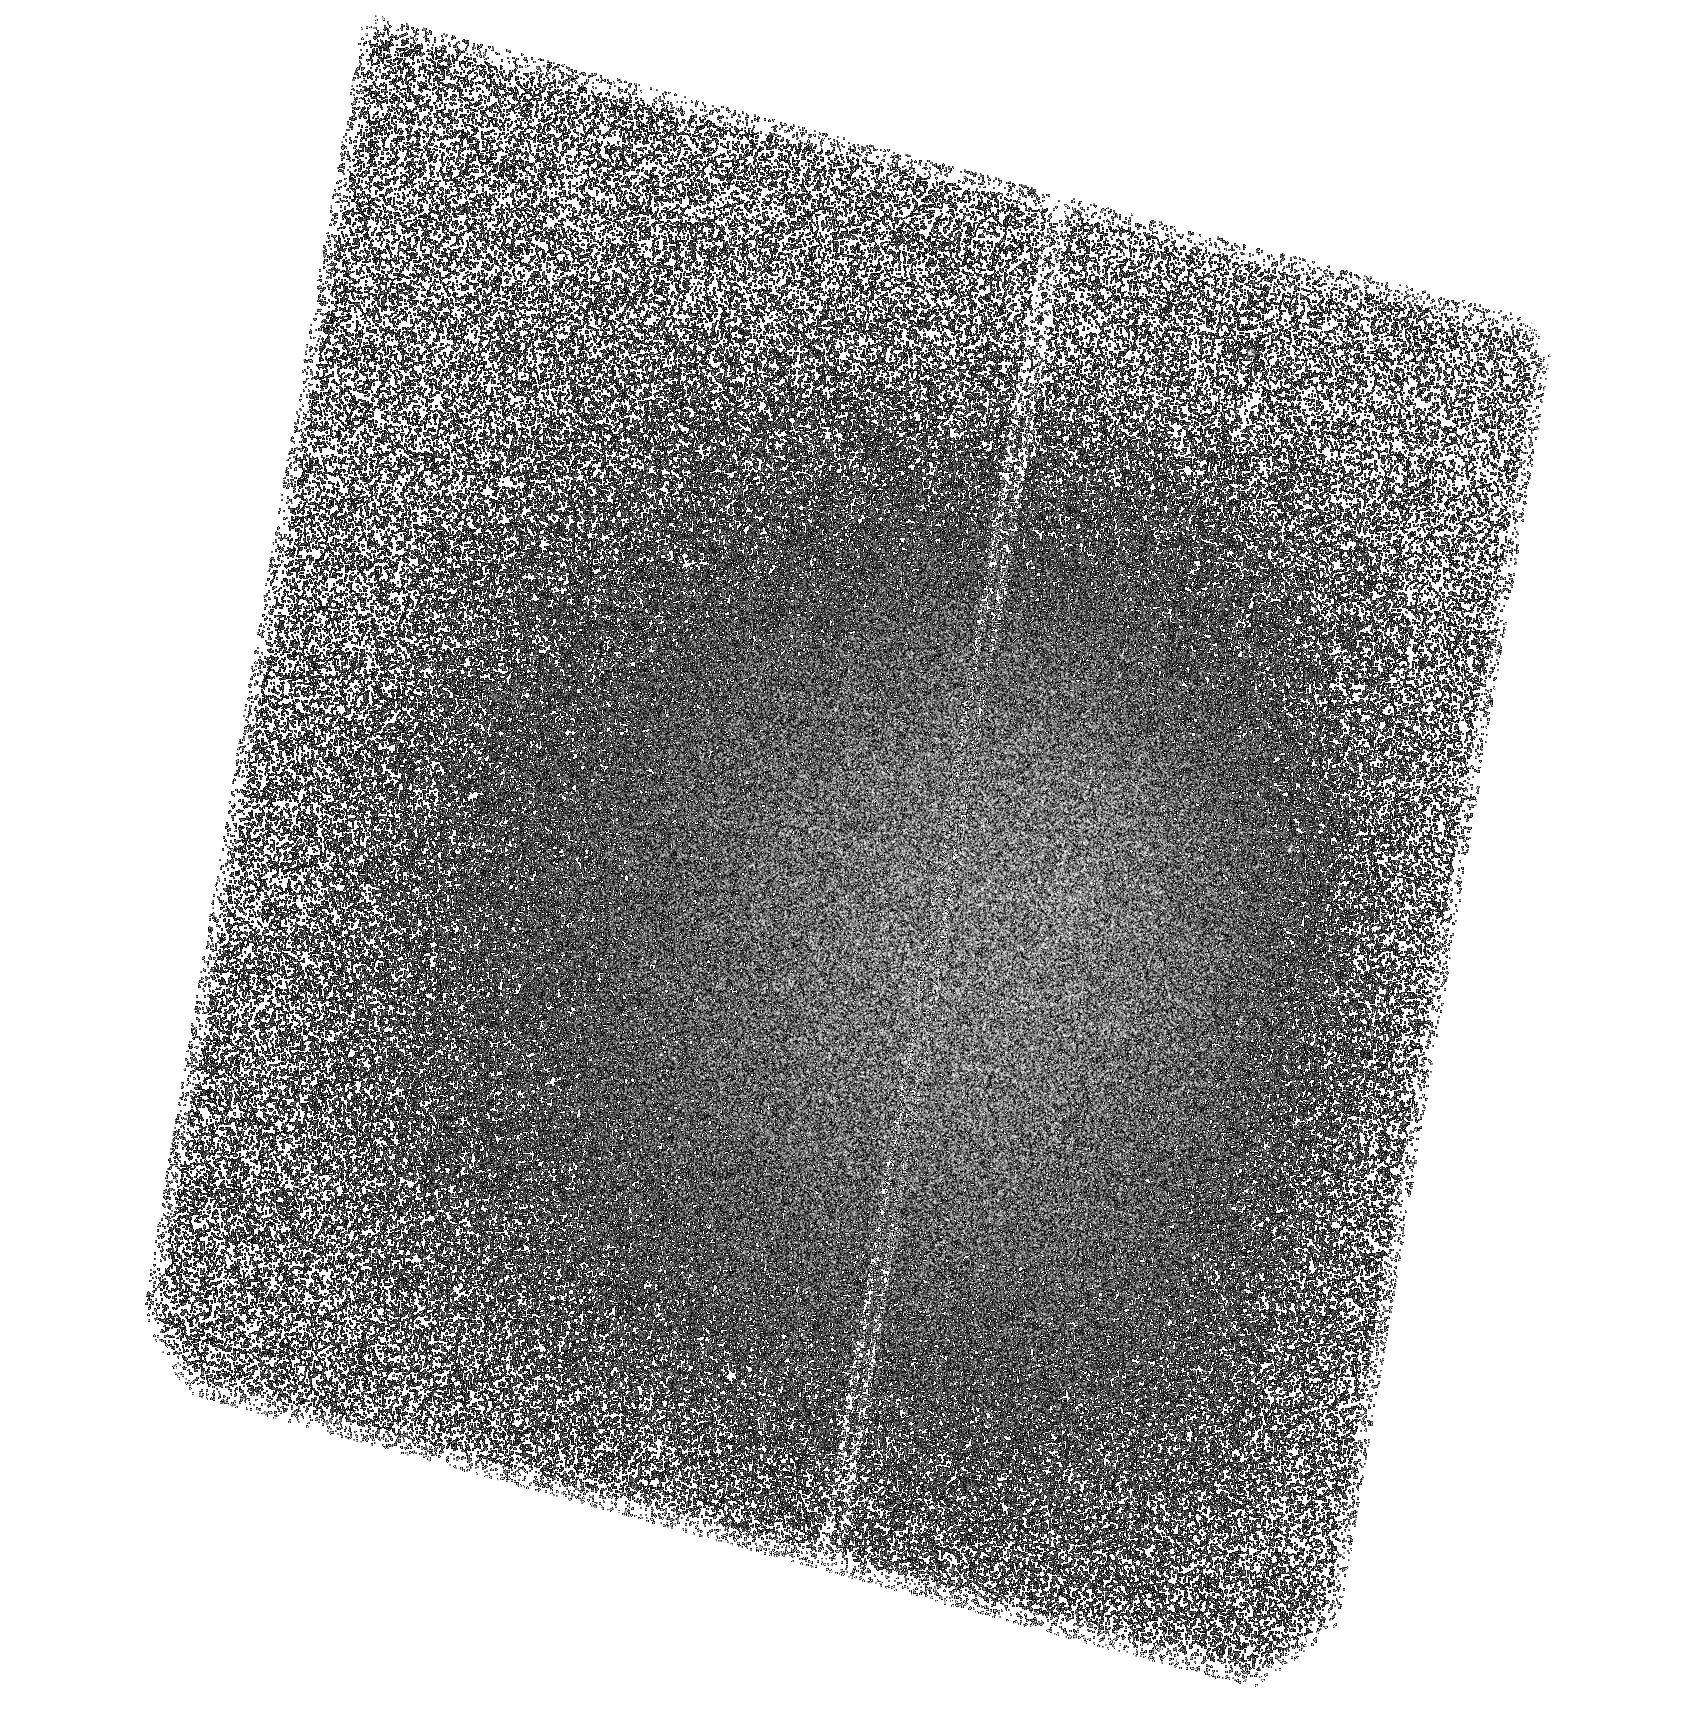
Target: HDFN-SBC-POS13
Instrument: ACS/SBC
Filter: F150LP
Exposure: 2.8 h
Observation ID: hst_9478_13_acs_sbc_f150lp_j8fd13

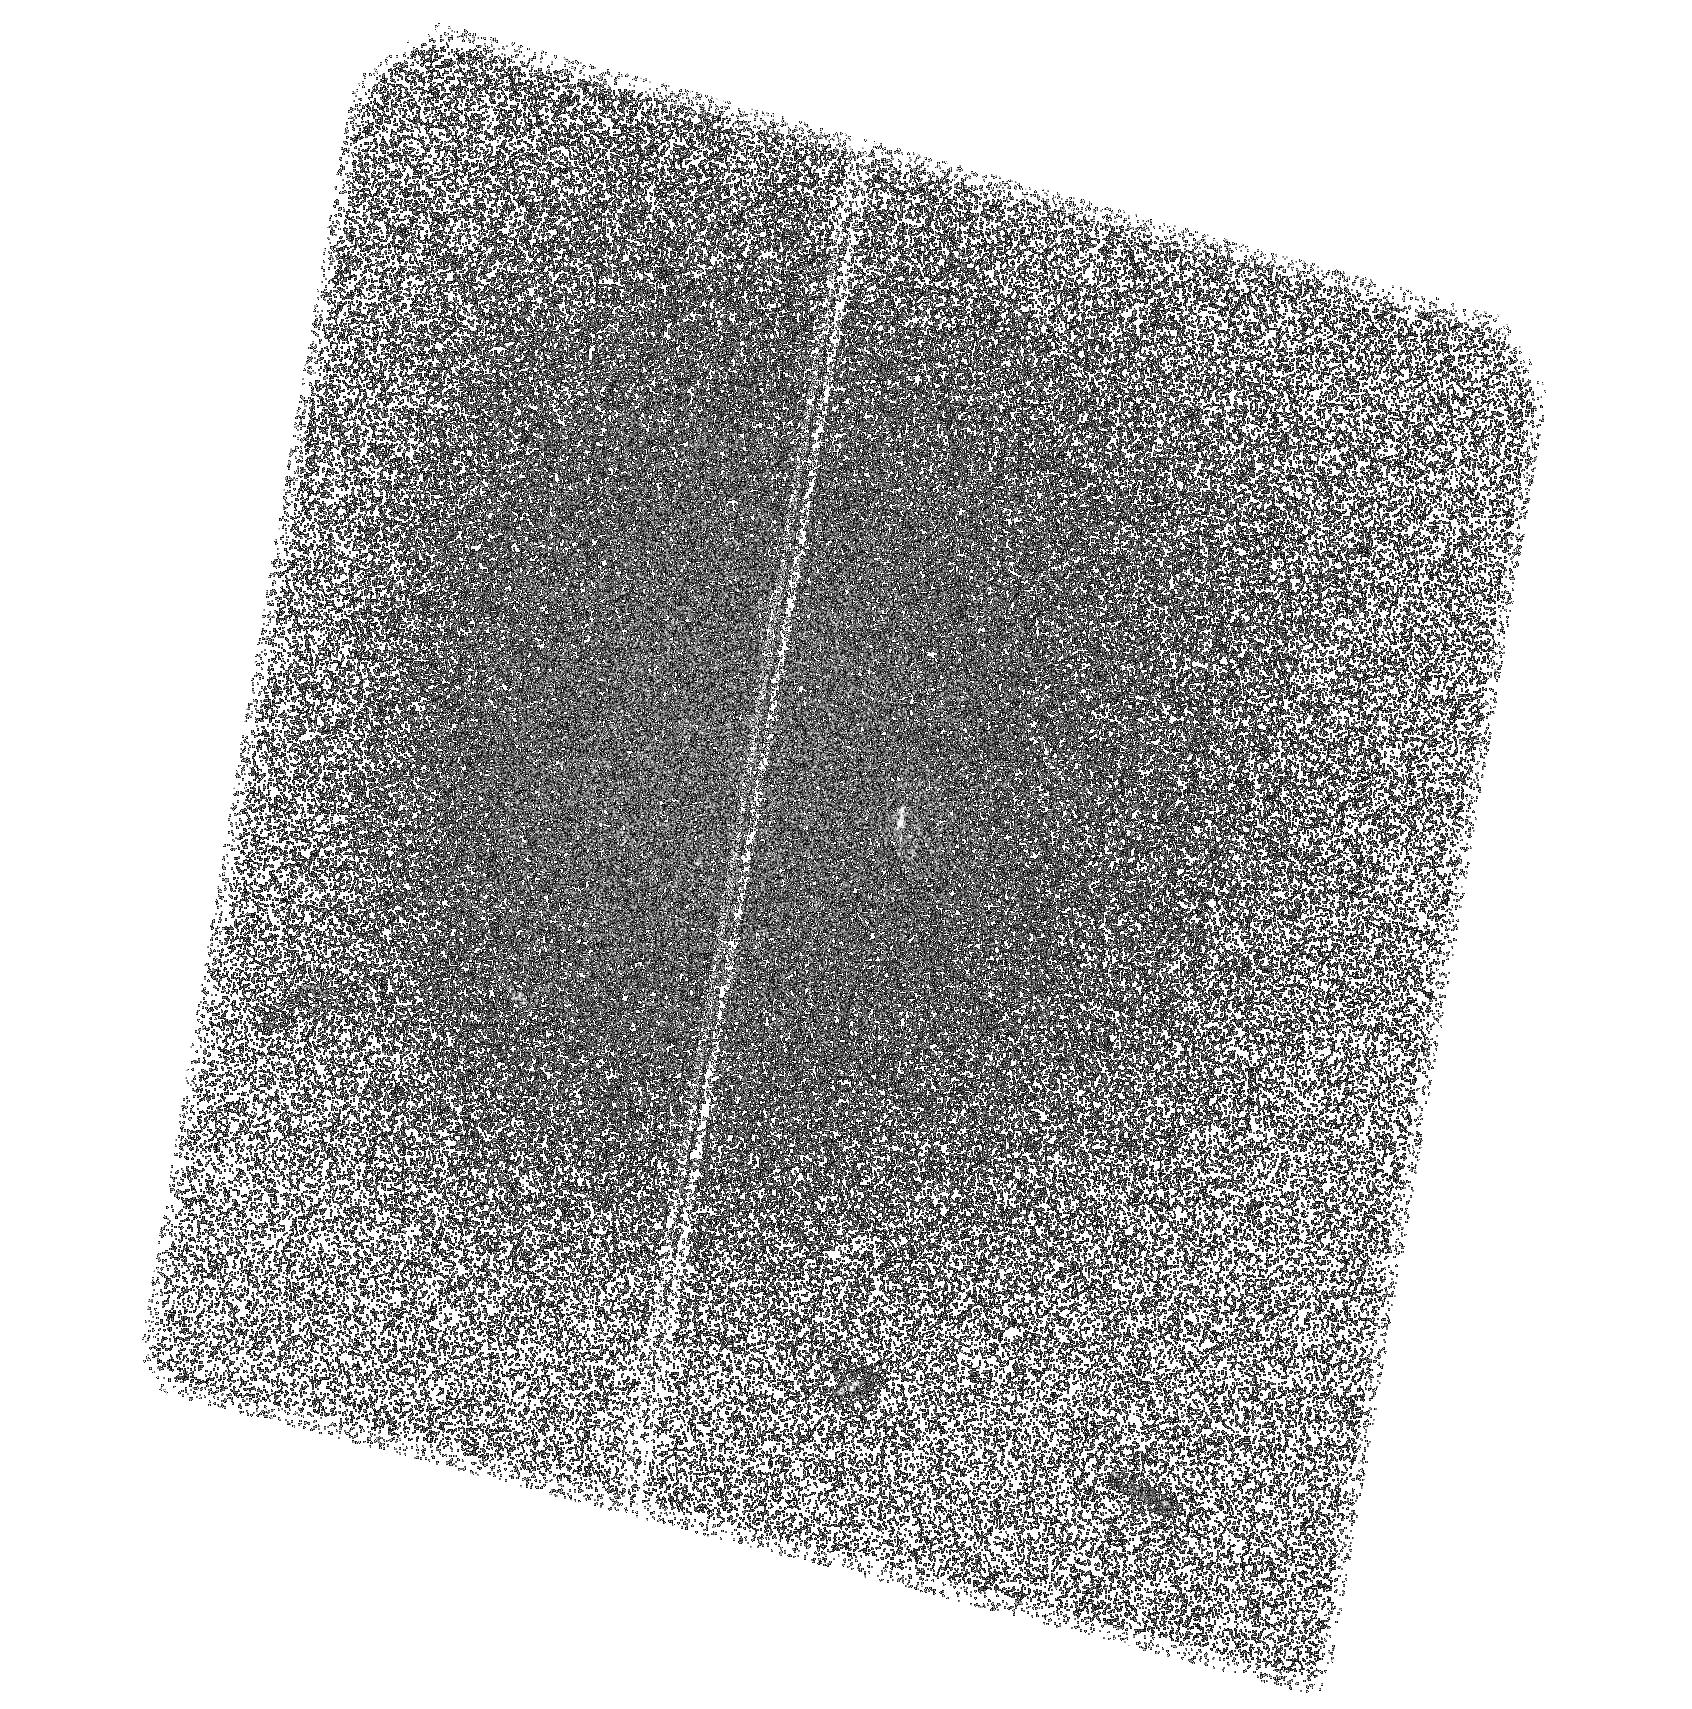
Target: HDFN-SBC-POS6
Instrument: ACS/SBC
Filter: F150LP
Exposure: 2.8 h
Observation ID: hst_9478_06_acs_sbc_f150lp_j8fd06

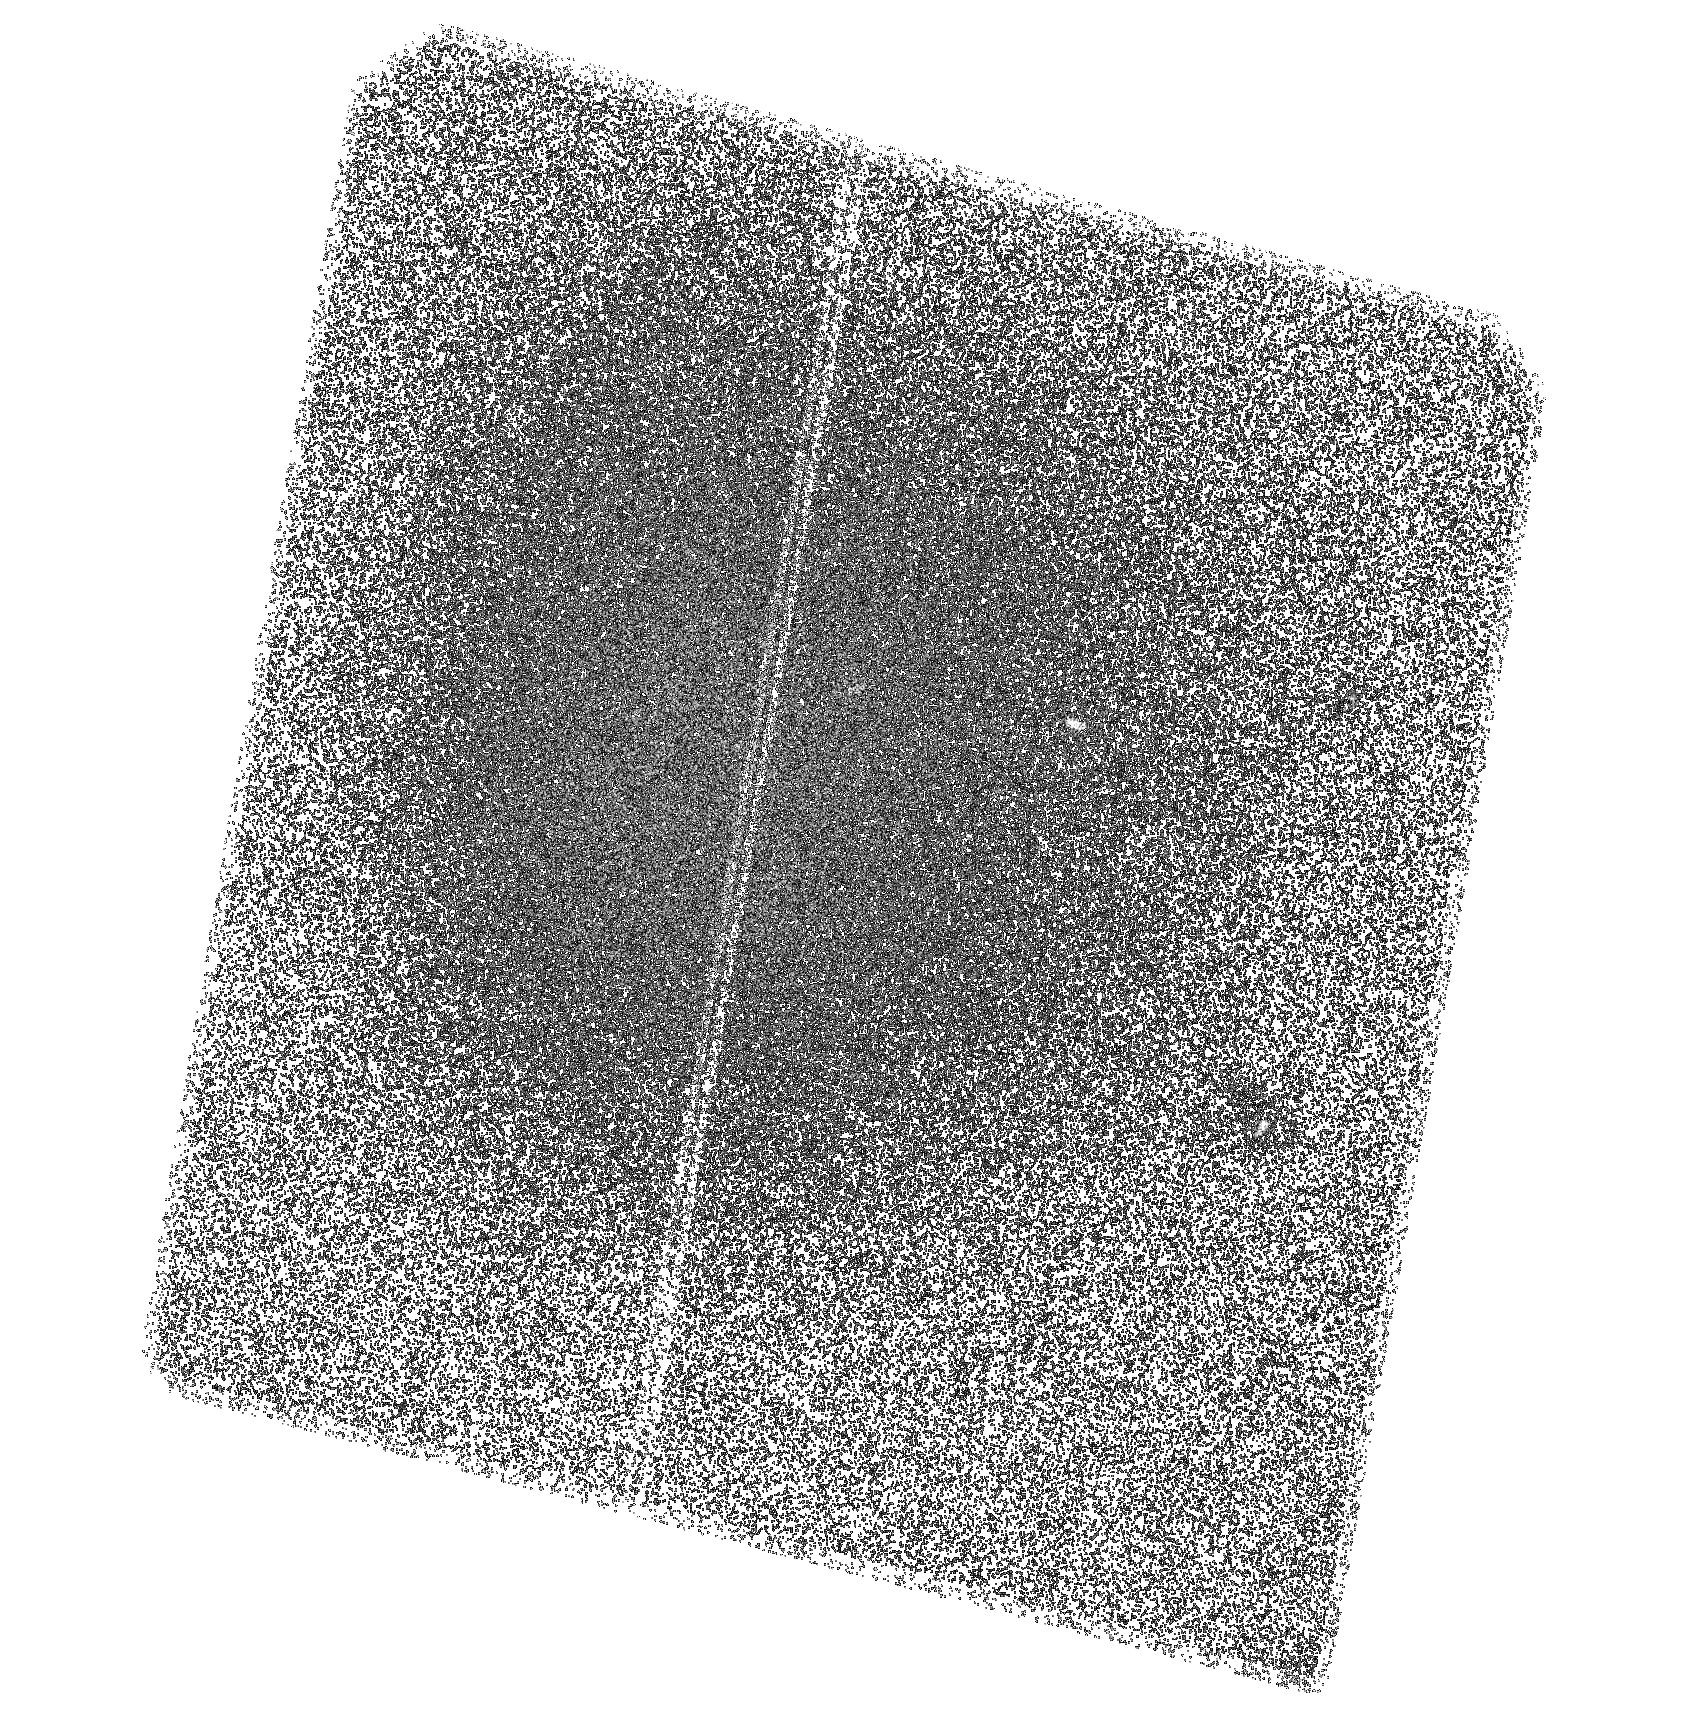
Target: HDFN-SBC-POS2
Instrument: ACS/SBC
Filter: F150LP
Exposure: 2.8 h
Observation ID: hst_9478_02_acs_sbc_f150lp_j8fd02

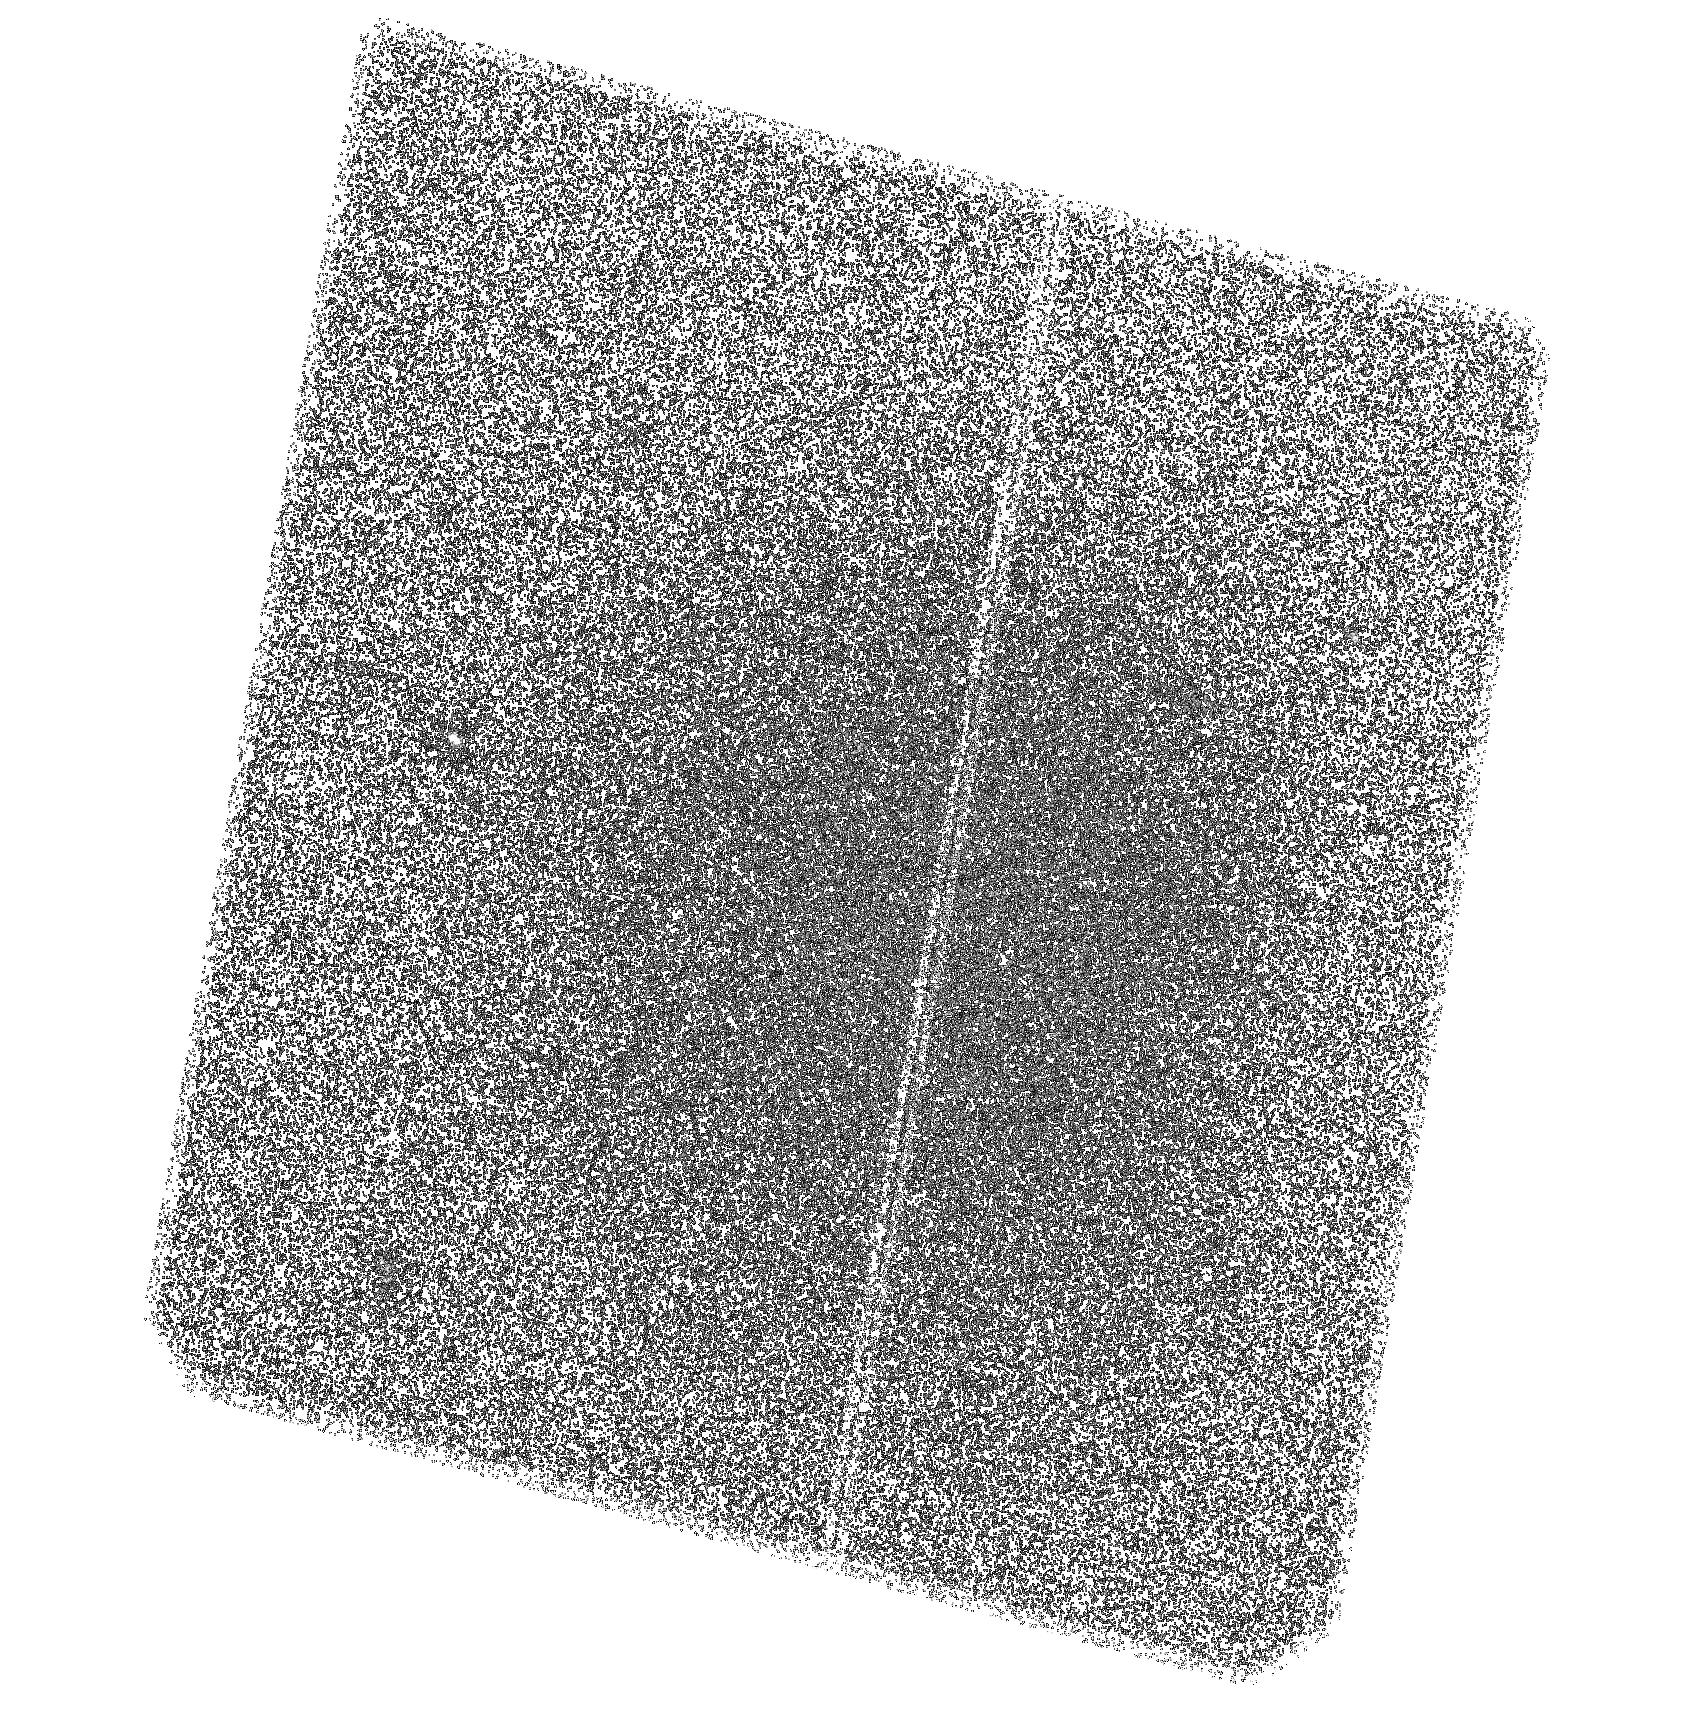
Target: HDFN-SBC-POS8
Instrument: ACS/SBC
Filter: F150LP
Exposure: 2.8 h
Observation ID: hst_9478_08_acs_sbc_f150lp_j8fd08

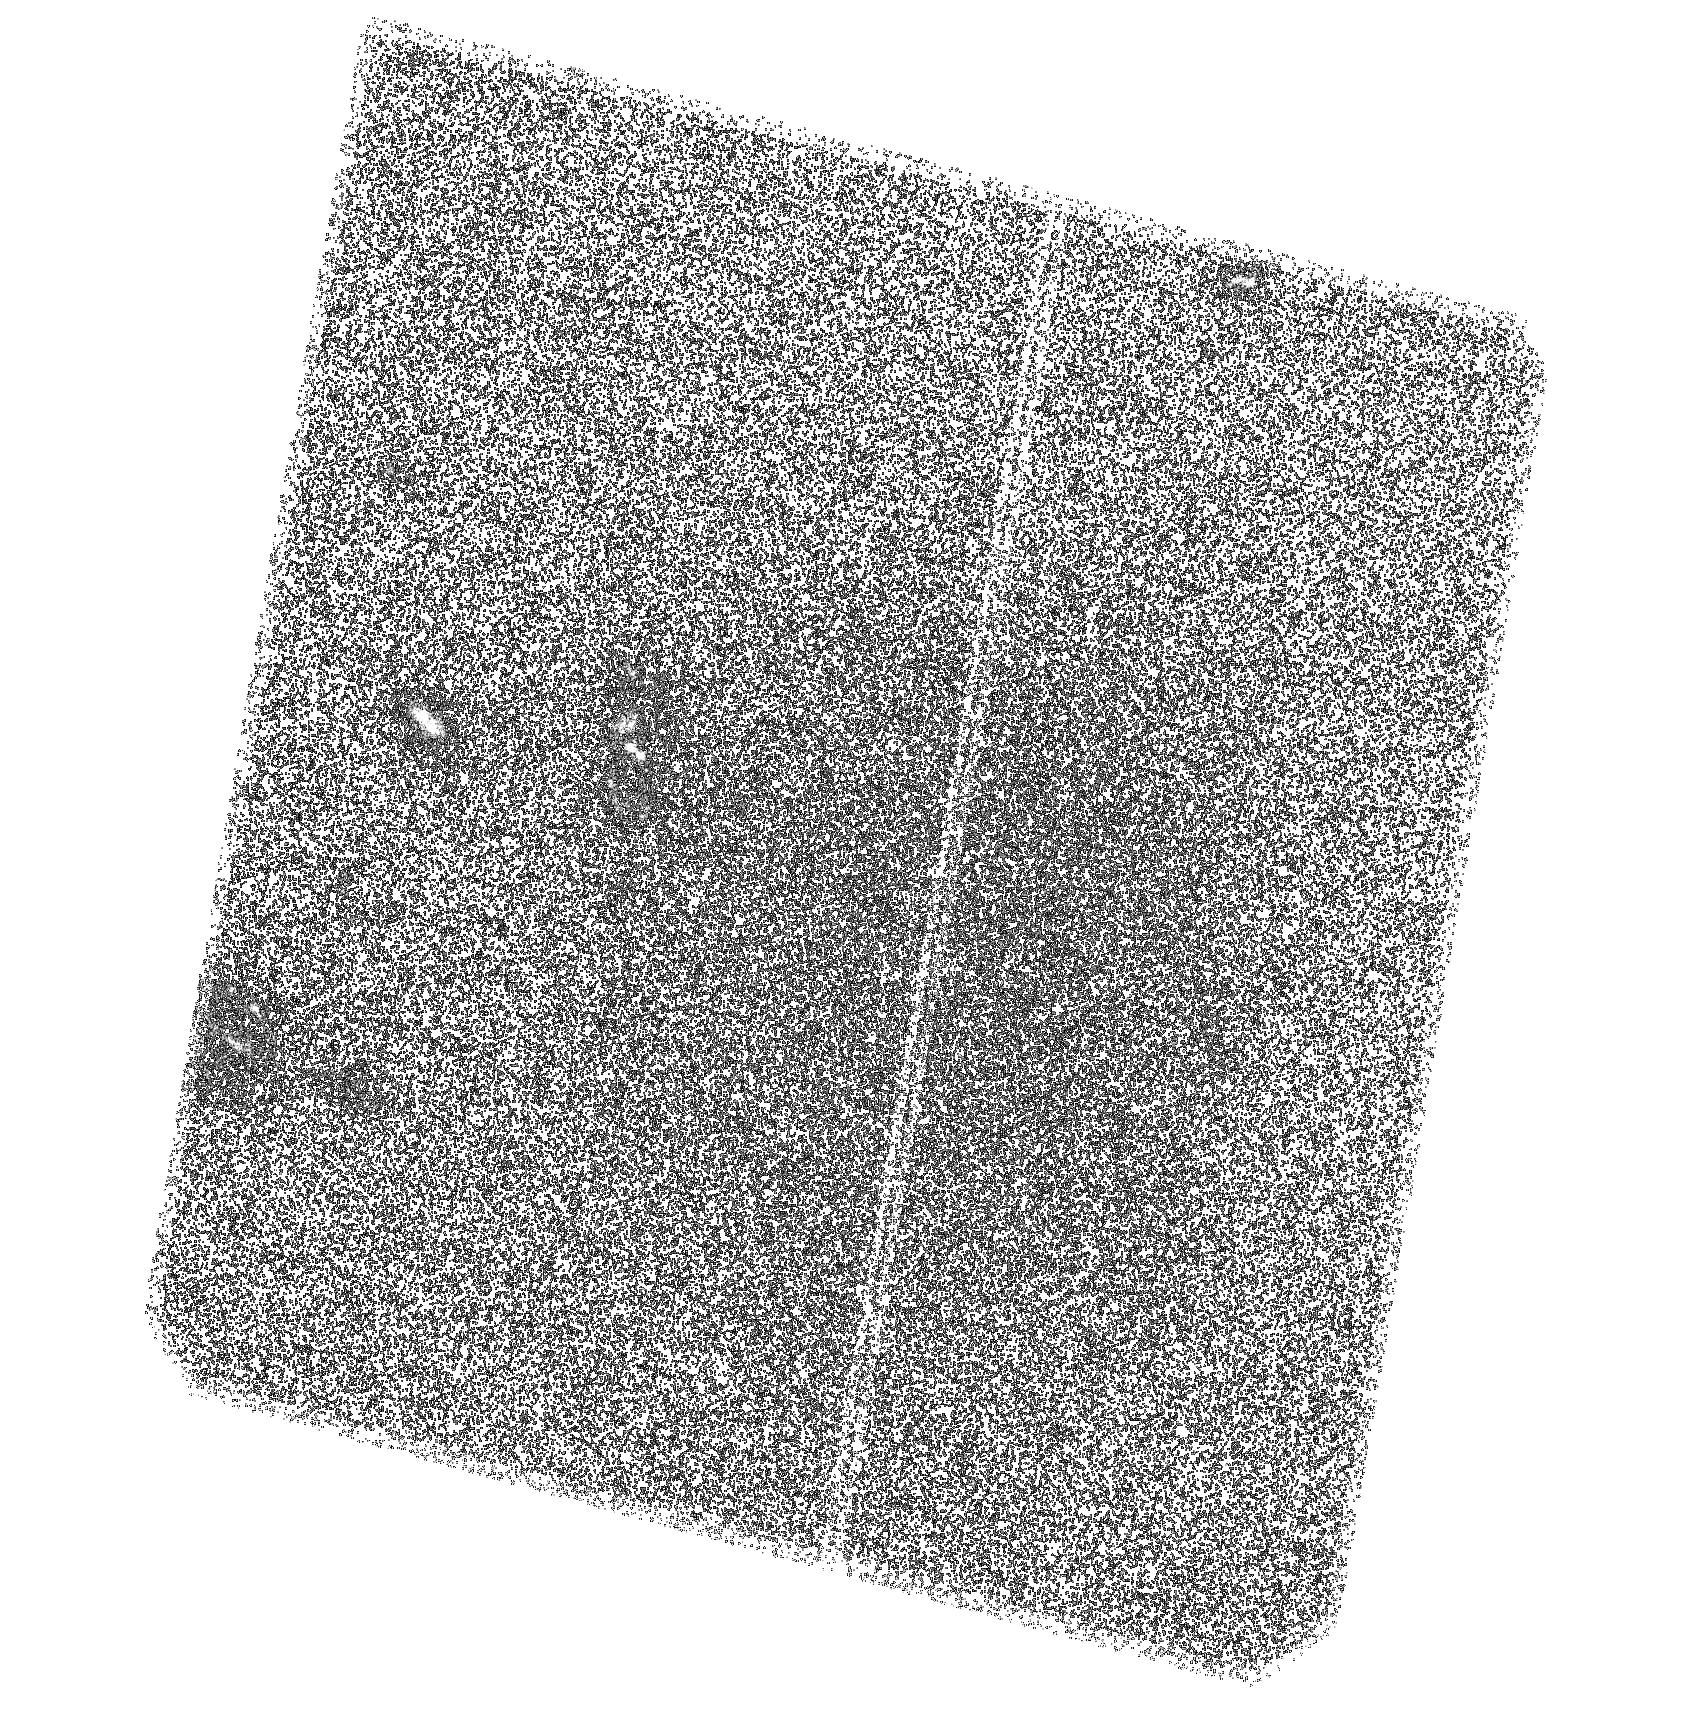
Target: HDFN-SBC-POS5
Instrument: ACS/SBC
Filter: F150LP
Exposure: 2.8 h
Observation ID: hst_9478_05_acs_sbc_f150lp_j8fd05

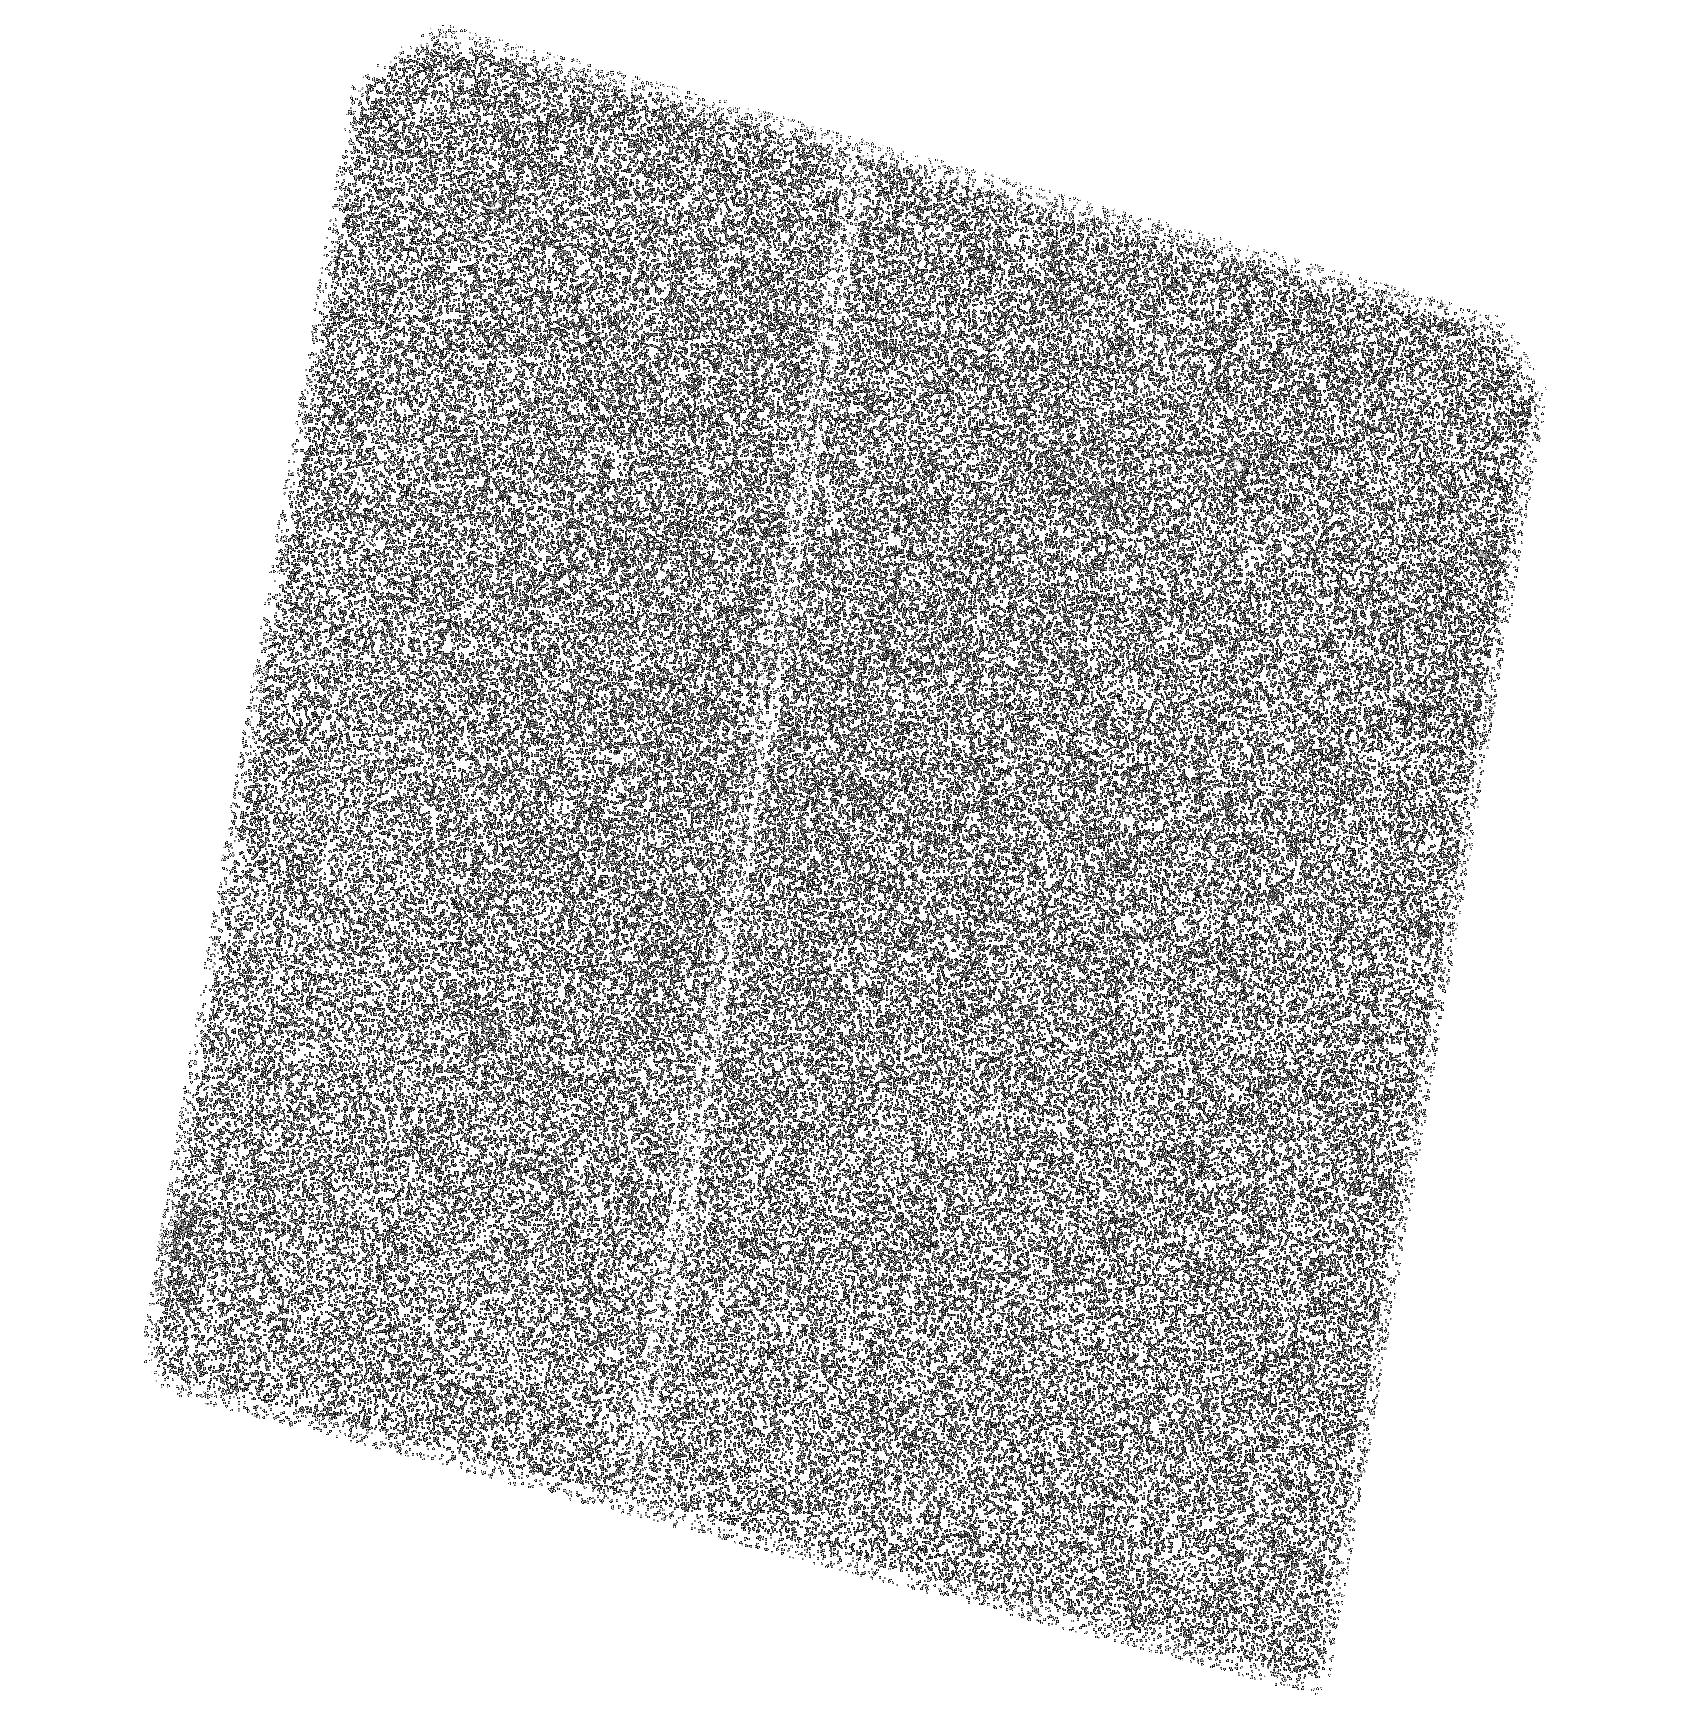
Target: HDFN-SBC-POS1
Instrument: ACS/SBC
Filter: F150LP
Exposure: 2.8 h
Observation ID: hst_9478_01_acs_sbc_f150lp_j8fd01

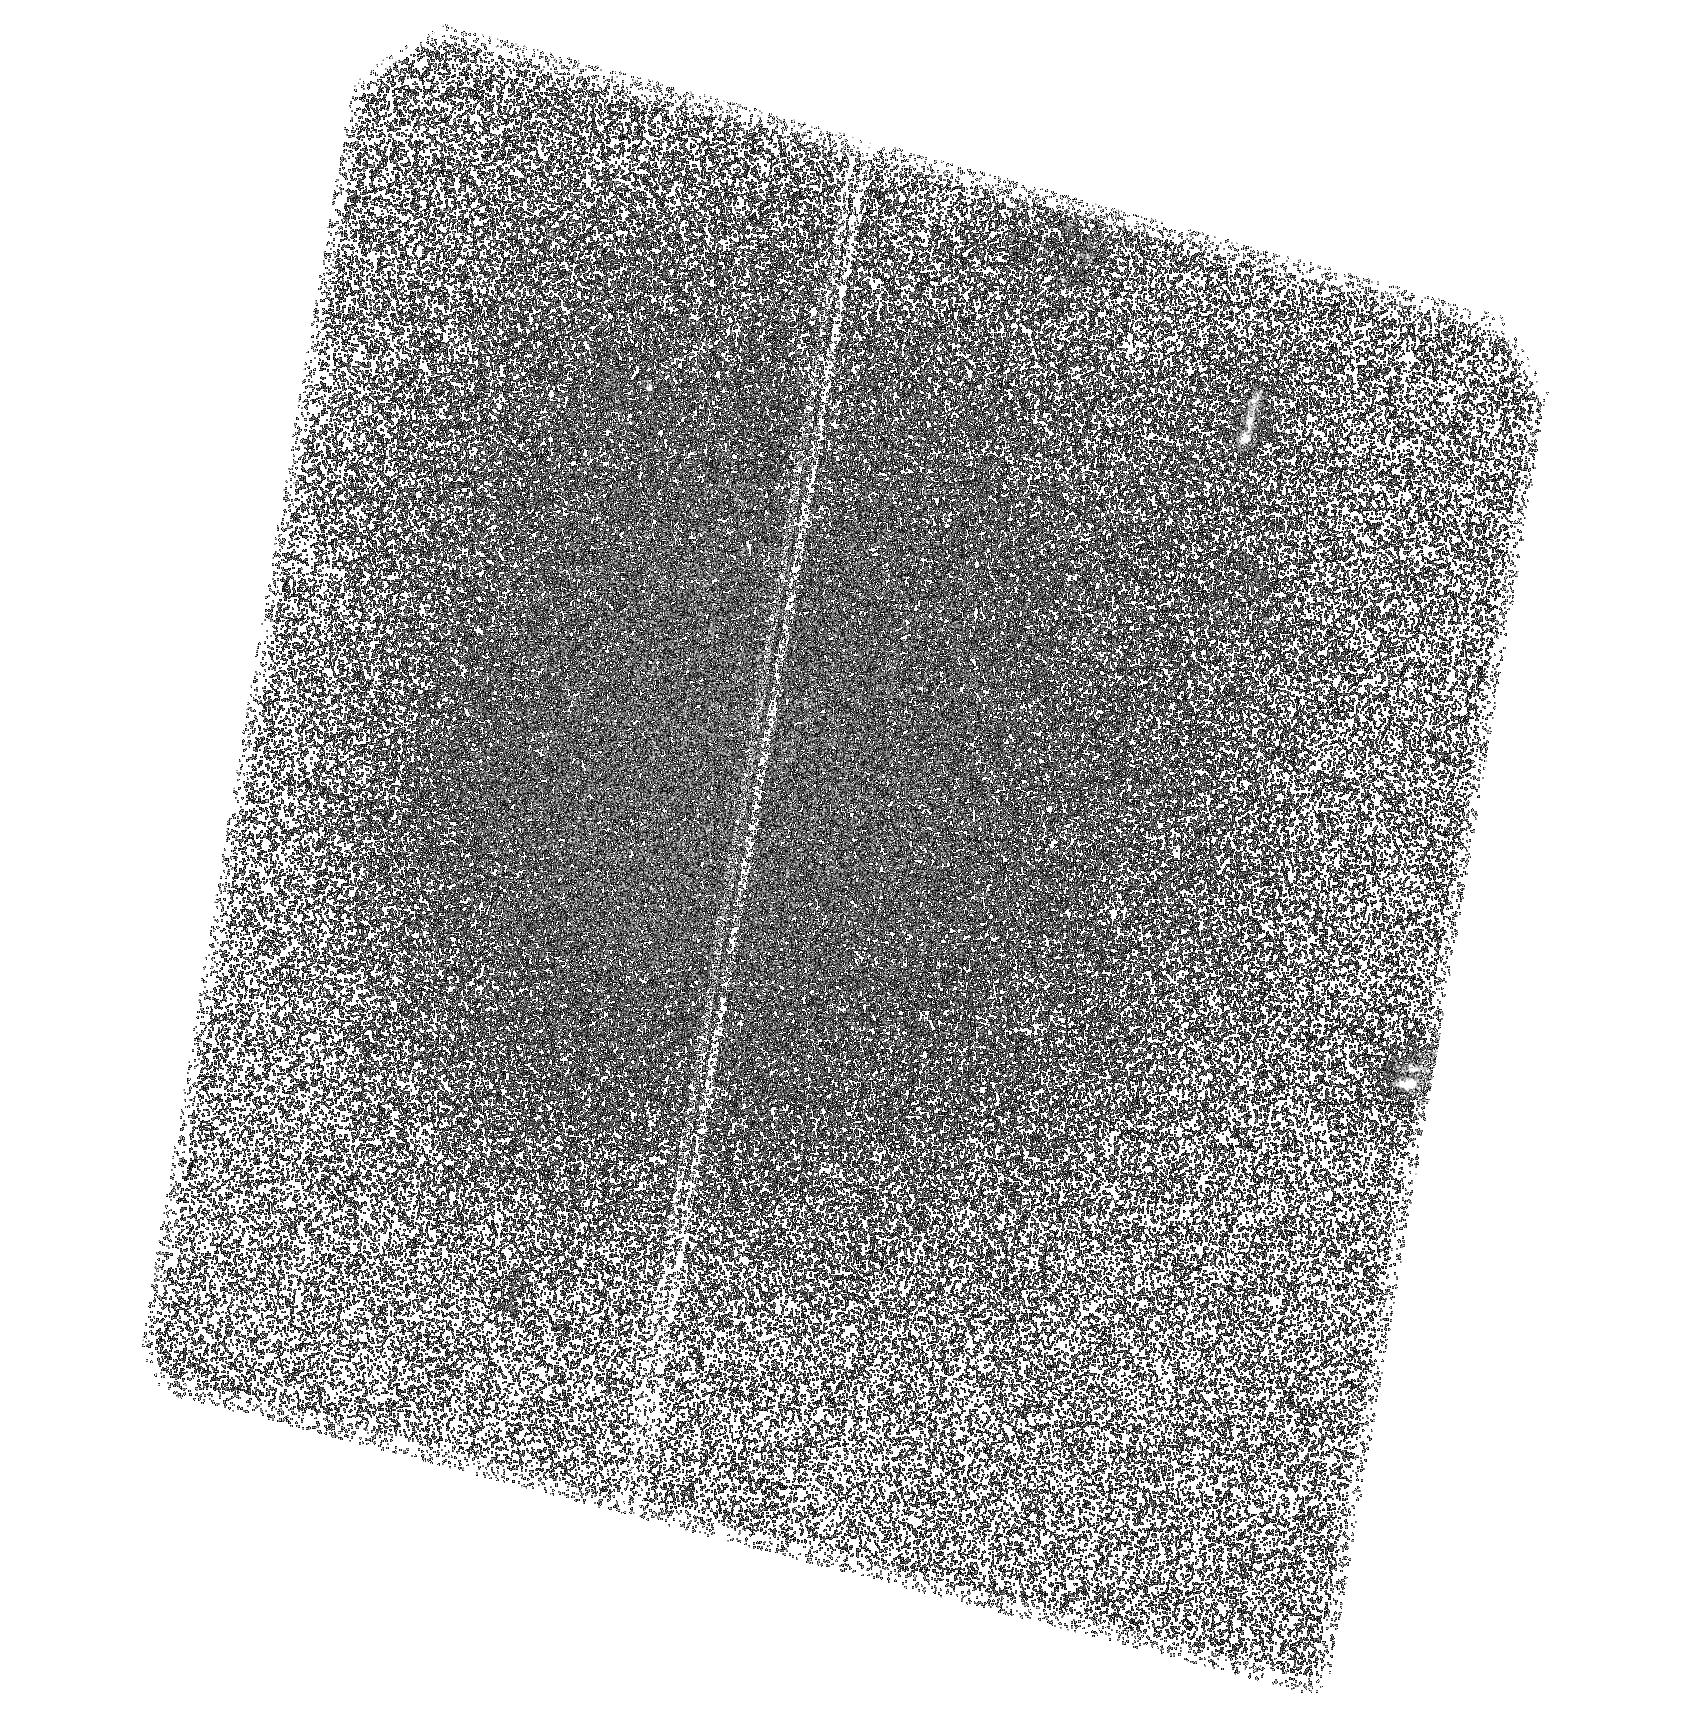
Target: HDFN-SBC-POS4
Instrument: ACS/SBC
Filter: F150LP
Exposure: 2.8 h
Observation ID: hst_9478_04_acs_sbc_f150lp_j8fd04

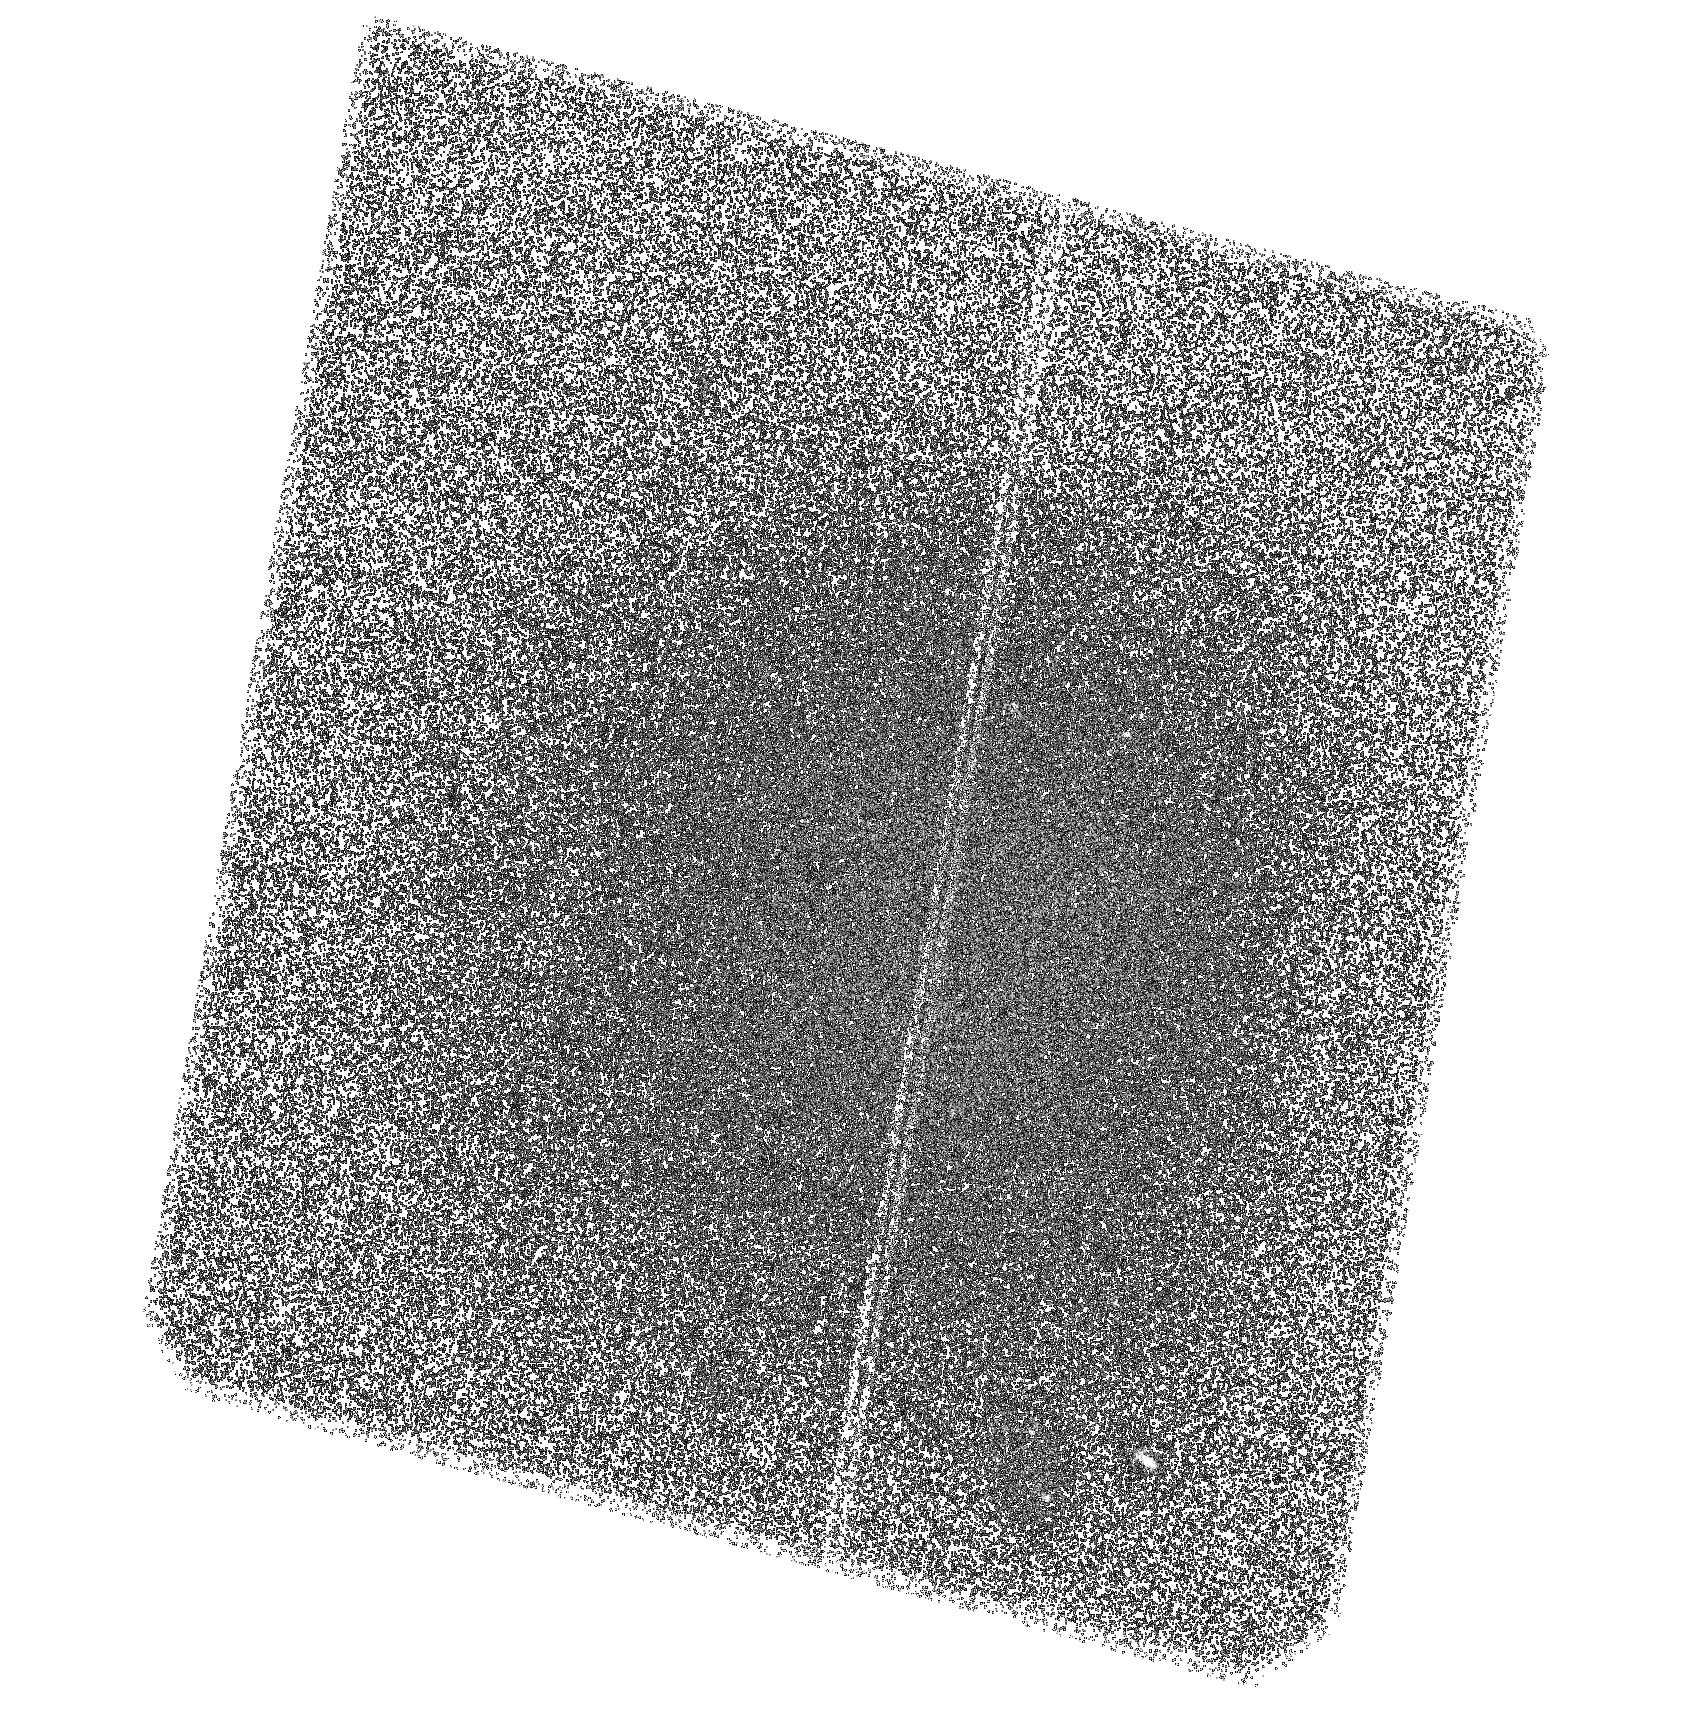
Target: HDFN-SBC-POS11
Instrument: ACS/SBC
Filter: F150LP
Exposure: 2.8 h
Observation ID: hst_9478_11_acs_sbc_f150lp_j8fd11

The Duty Cycle of Star Formation : Far-UV imaging of the Hubble Deep Field (PI: Teplitz, Harry)

We propose deep far-UV imaging of the Hubble Deep Field (HDF) with the ACS-SBC . Previously, we surveyed 1/5 of the HDF in the UV and now propose to complete the area. Near- and far-UV number counts suggest that there is a large population of UV-bright starbursts at moderate redshifts (z<0.6), and our proposed observations will investigate their nature. We will measure the star formation properties of these galaxies and their morphologies in the UV, optical, and near-IR. This catalog of starbursts will also be important to the astronomical community after Cycle 11 in interpreting planned SIRTF observations of the field. We will also set strict limits on the flux escaping in intermediate redshift (1<z<2) galaxies at wavelengths below the rest-frame 912 Angstrom Lyman limit, and thus infer the contribution of star forming galaxies at z~ 5 to the metagalactic ionizing radiation. Finally, we will measure the diffuse far-UV background at 1600 Angstrom. The HDF is the best field in the sky for the background measurements, given the legacy of ultra-deep observations at other wavelengths. In the spirit of the Hubble Deep Fields, we waive proprietary rights to these data.